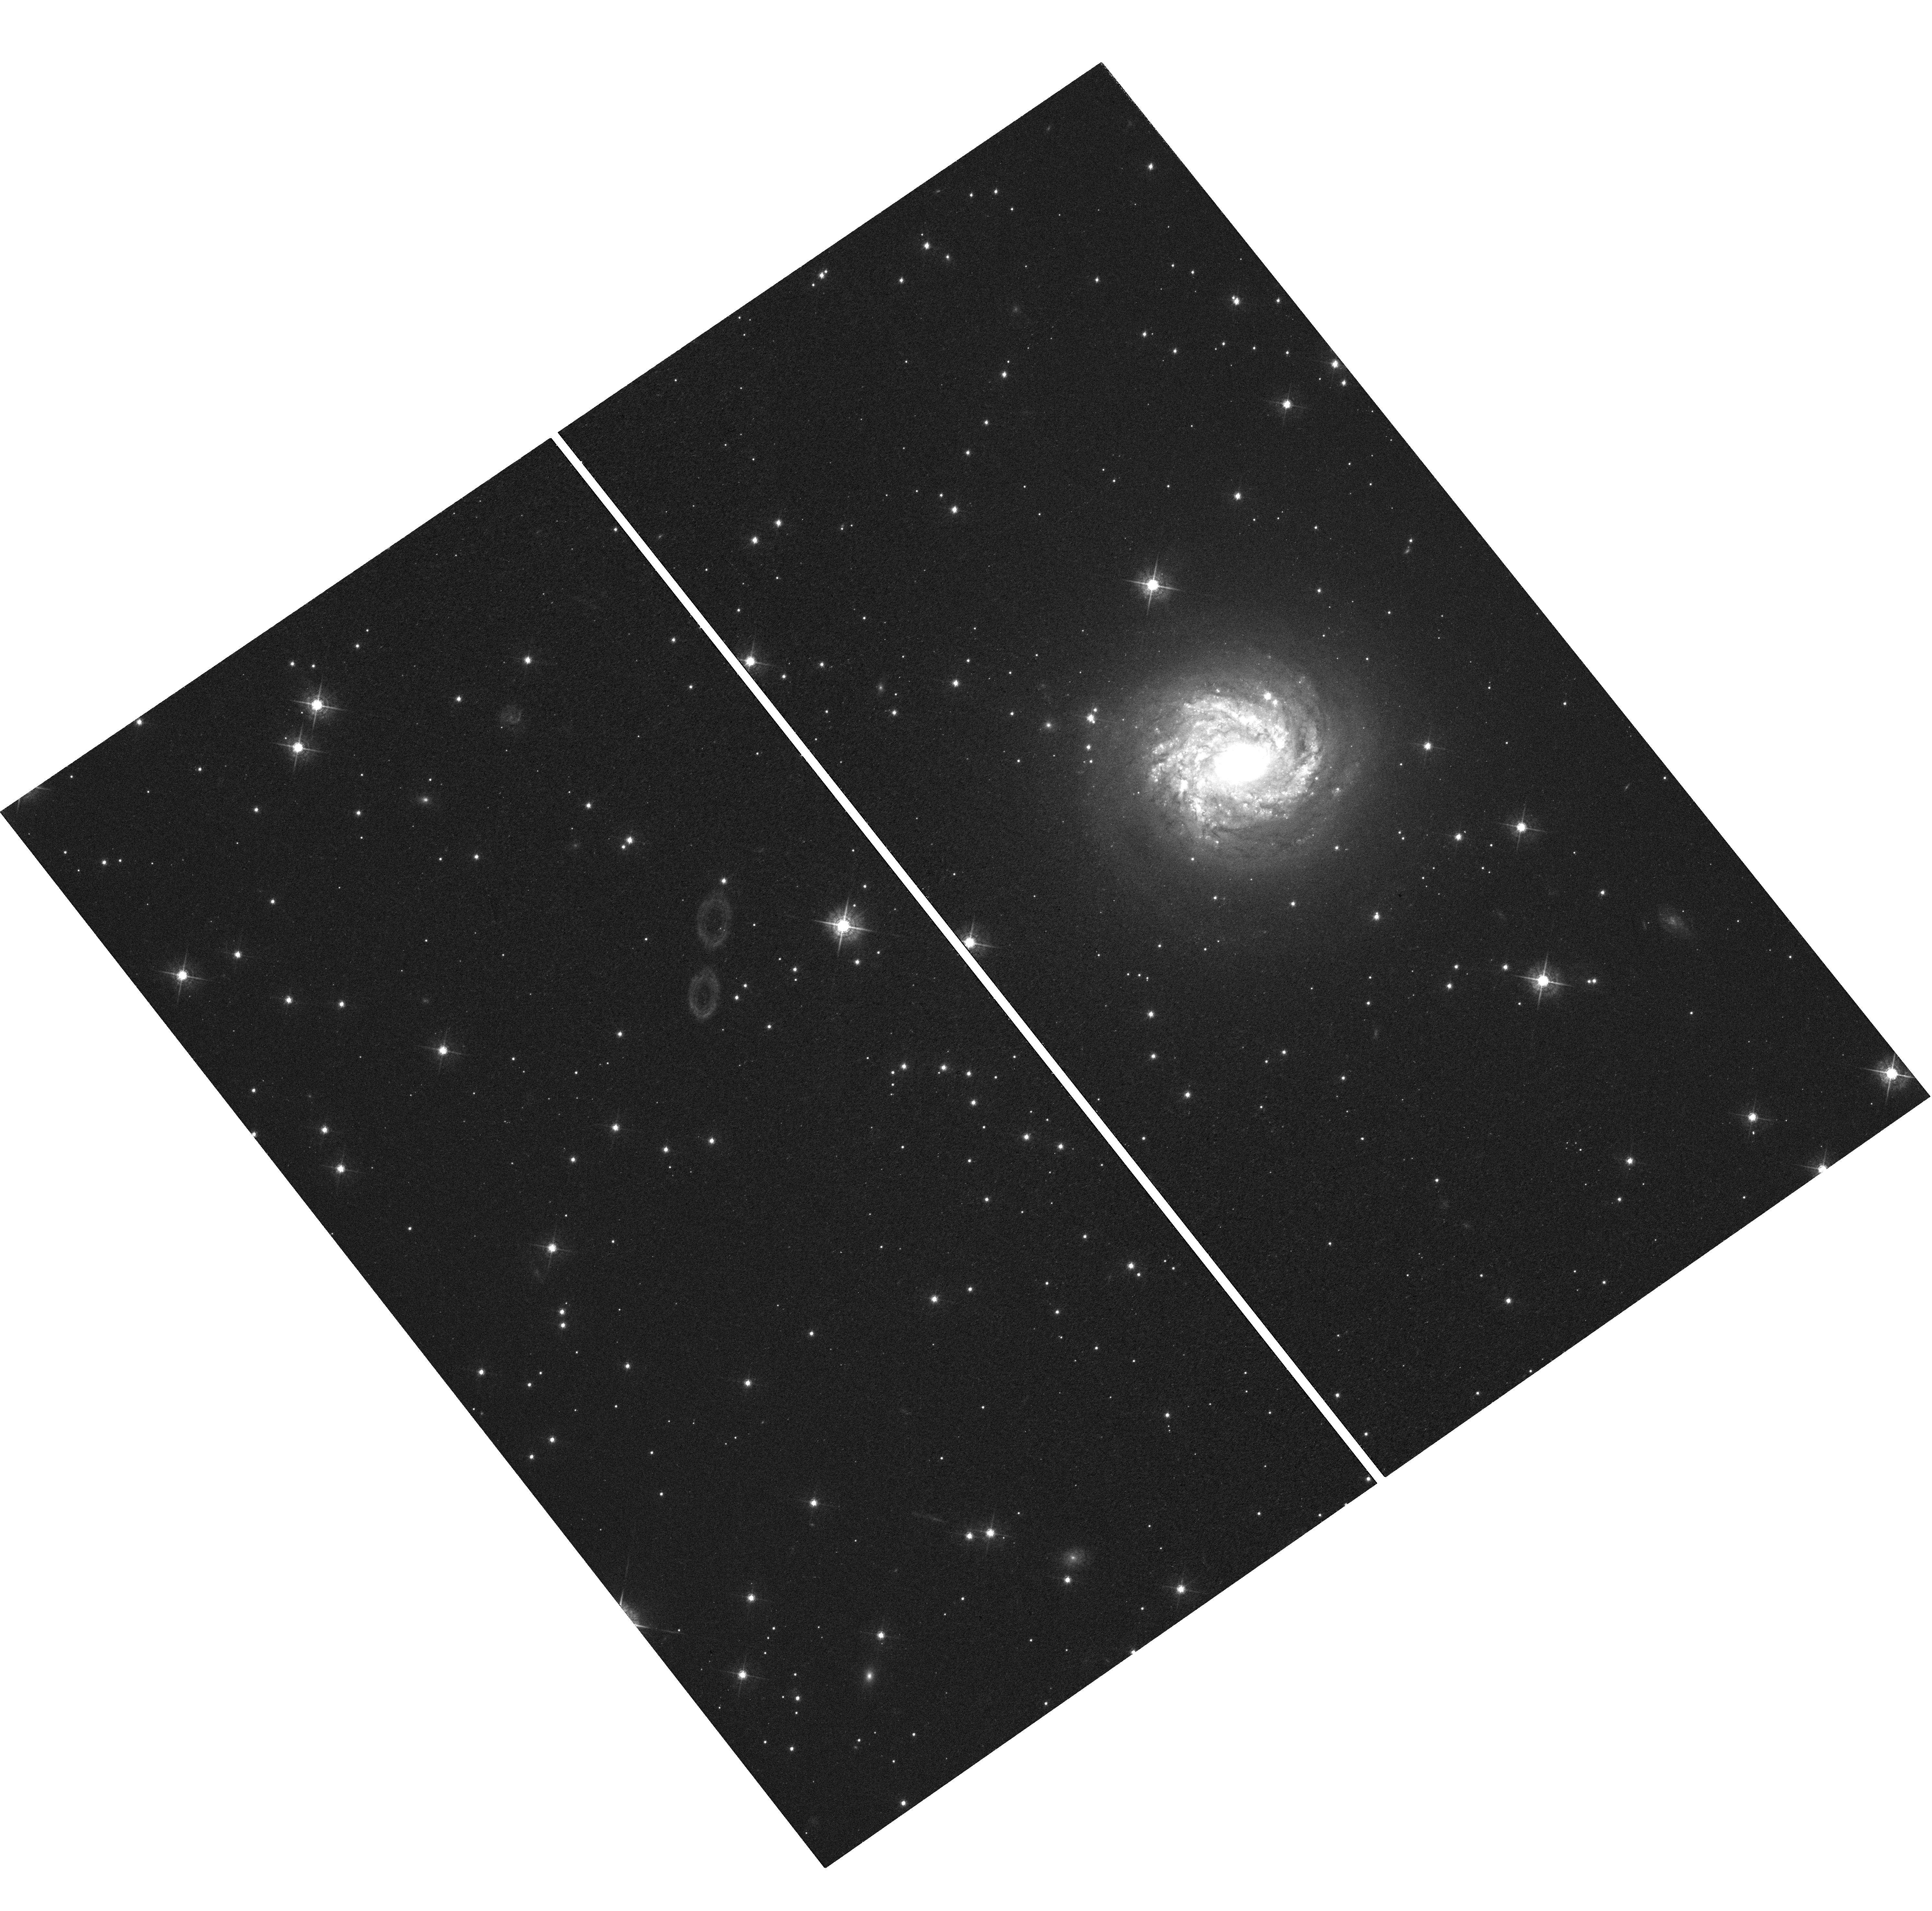
Target: 2MASX-J19373299-0613046
Instrument: WFC3/UVIS
Filter: F547M
Exposure: 37 min
Observation ID: hst_13816_09_wfc3_uvis_f547m_icno09

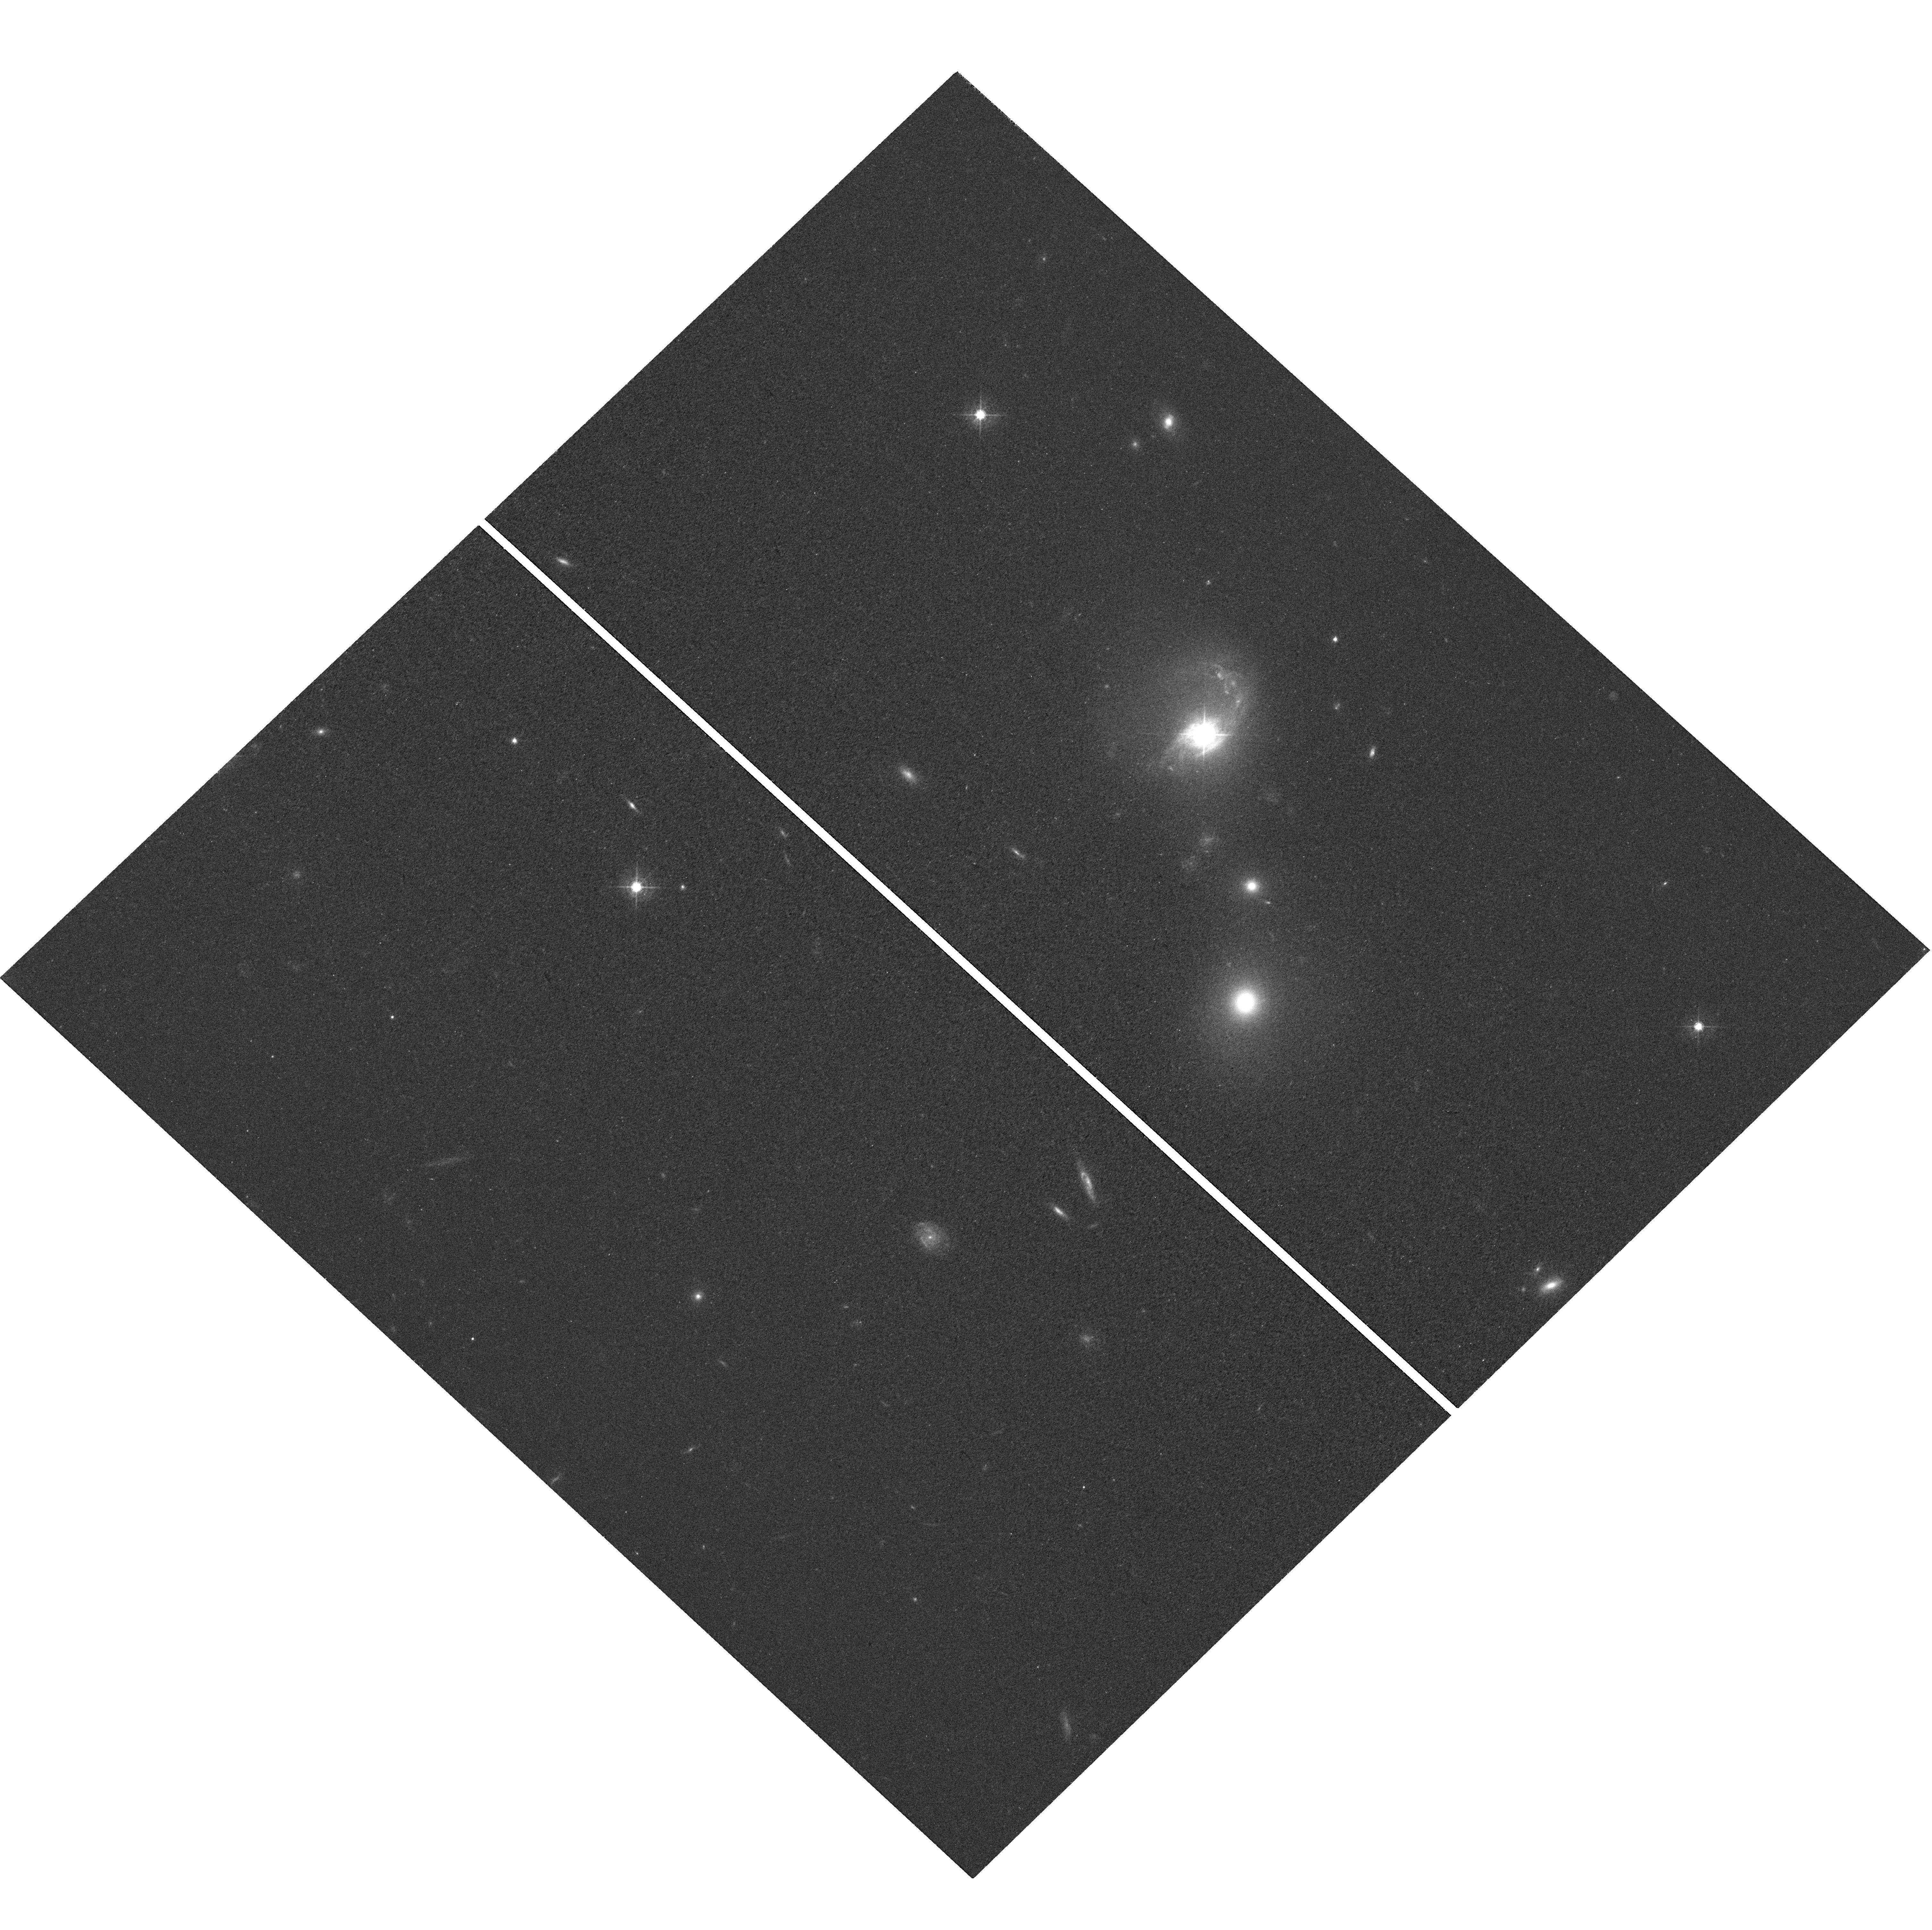
Target: MRK-1501
Instrument: WFC3/UVIS
Filter: F547M
Exposure: 37 min
Observation ID: hst_13816_01_wfc3_uvis_f547m_icno01

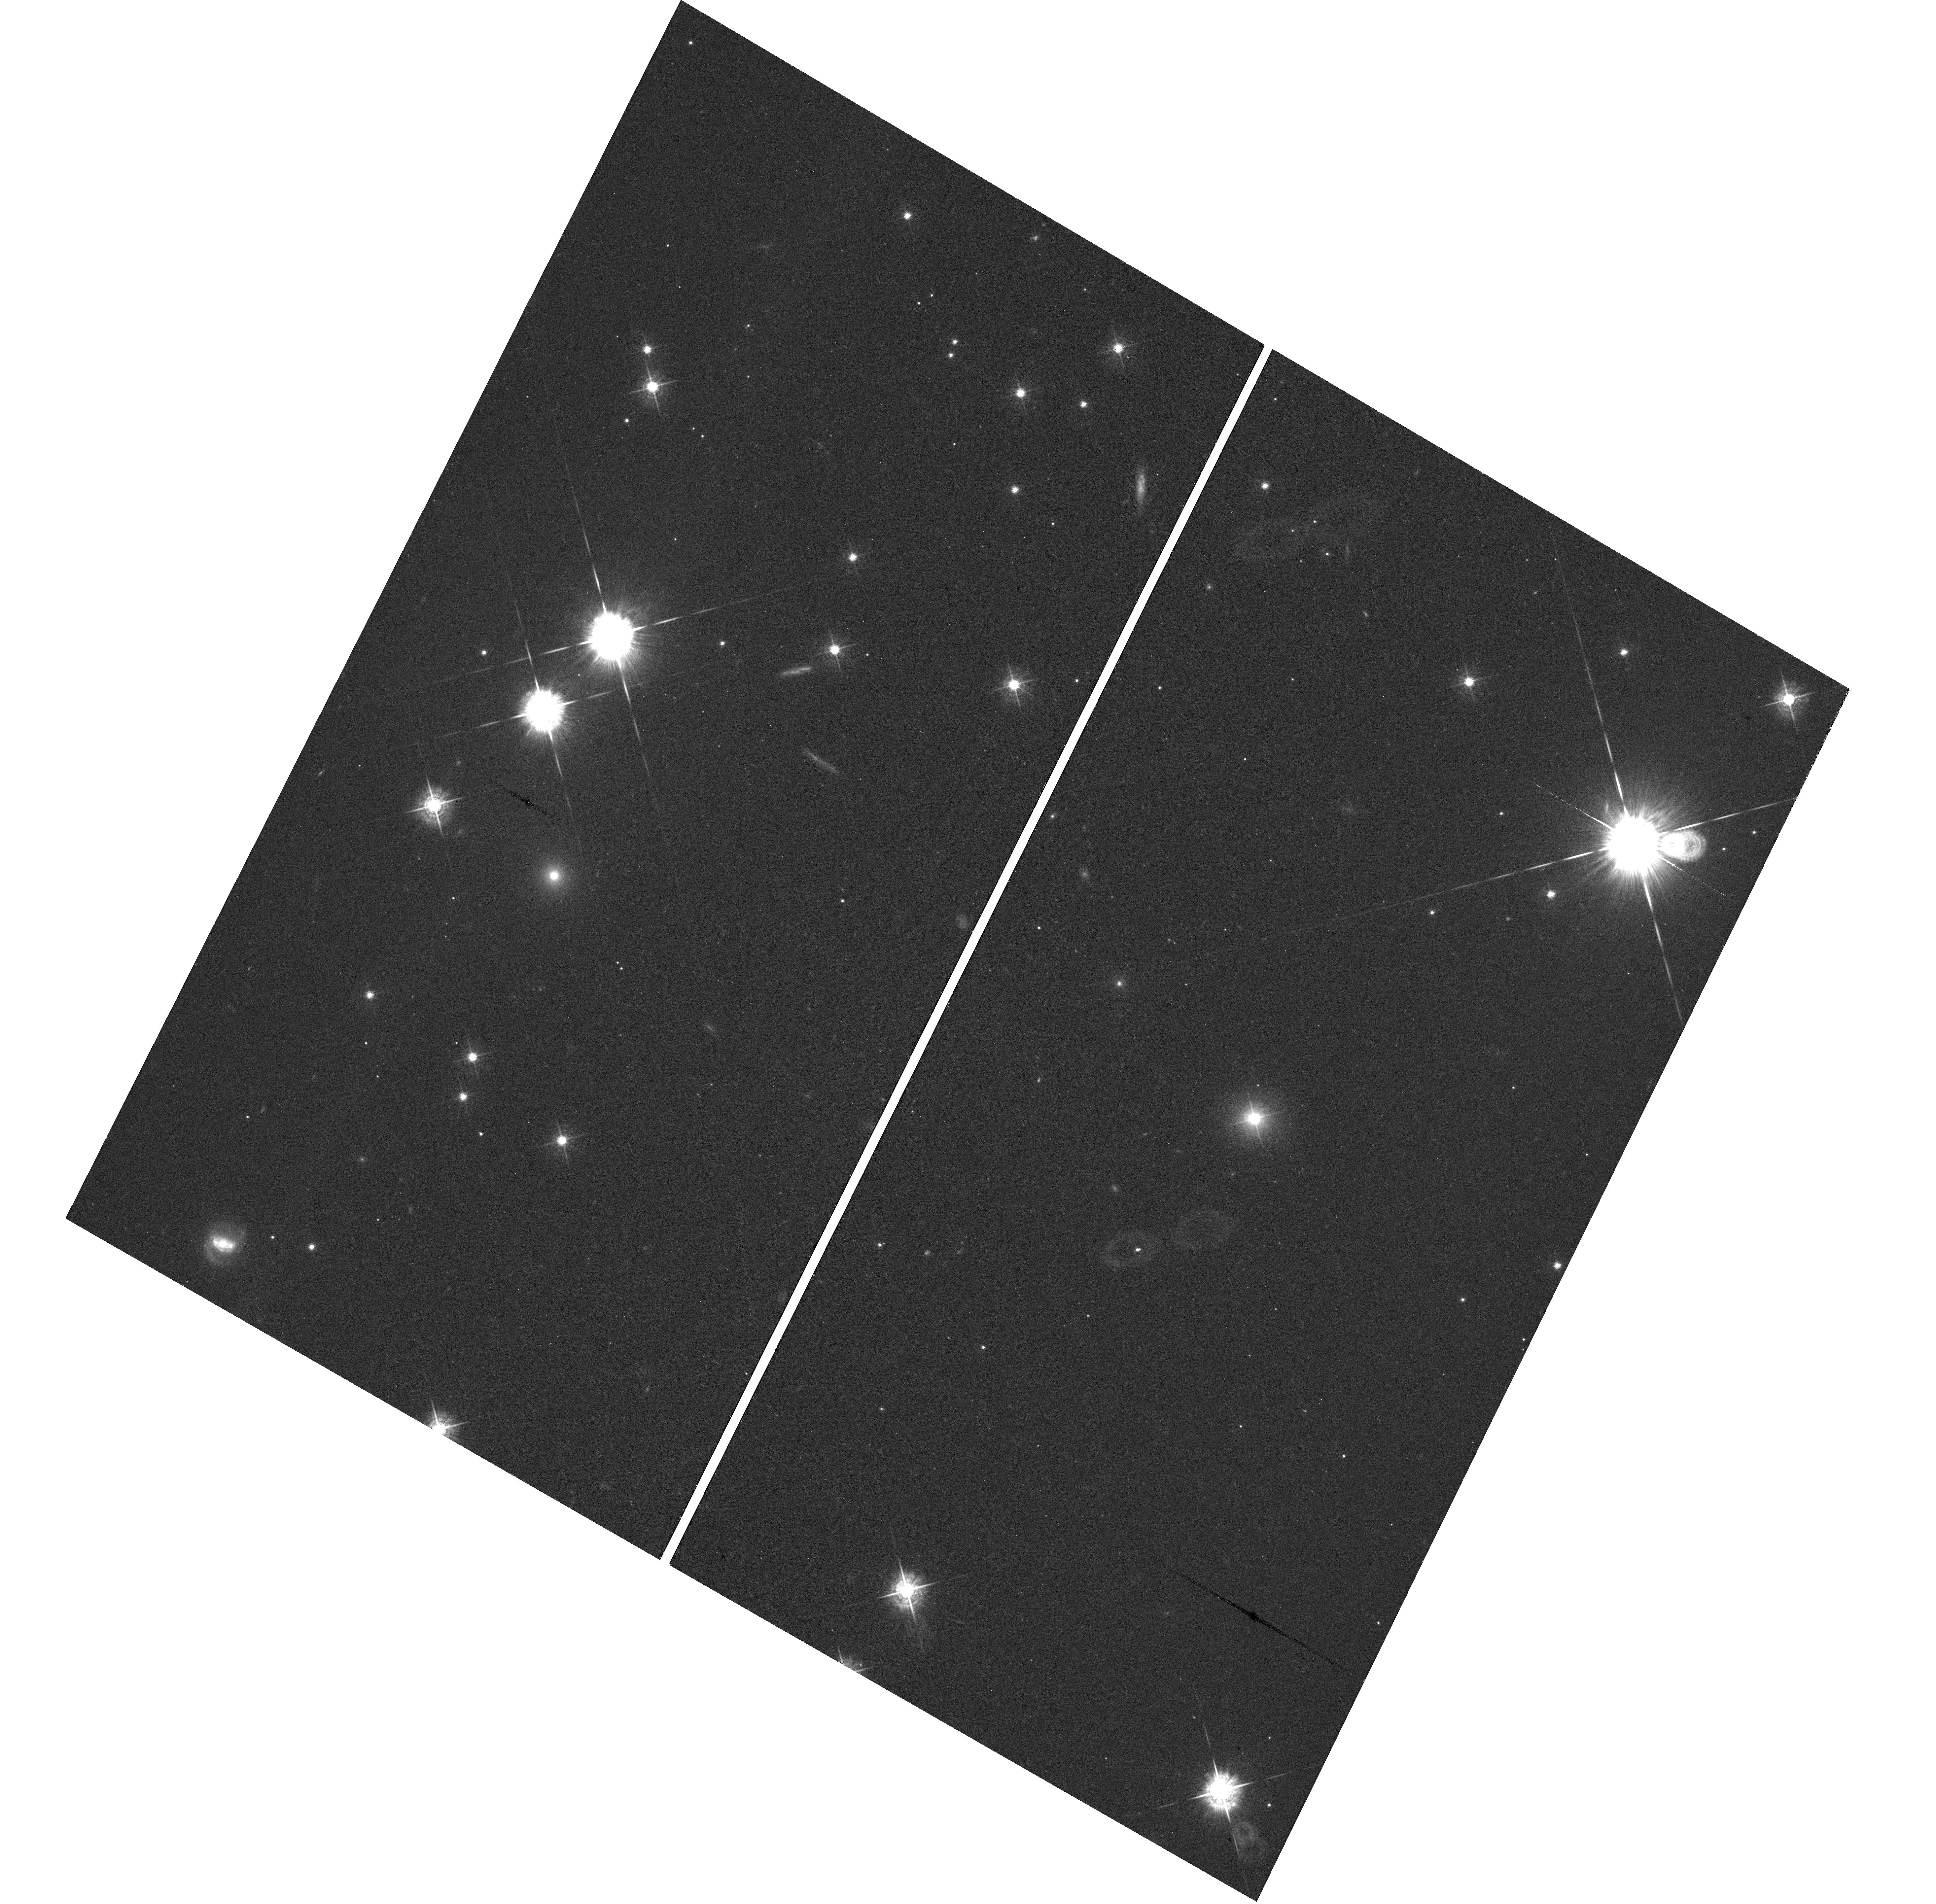
Target: 1RXS-J185800.9+485020
Instrument: WFC3/UVIS
Filter: F547M
Exposure: 40 min
Observation ID: hst_13816_12_wfc3_uvis_f547m_icno12

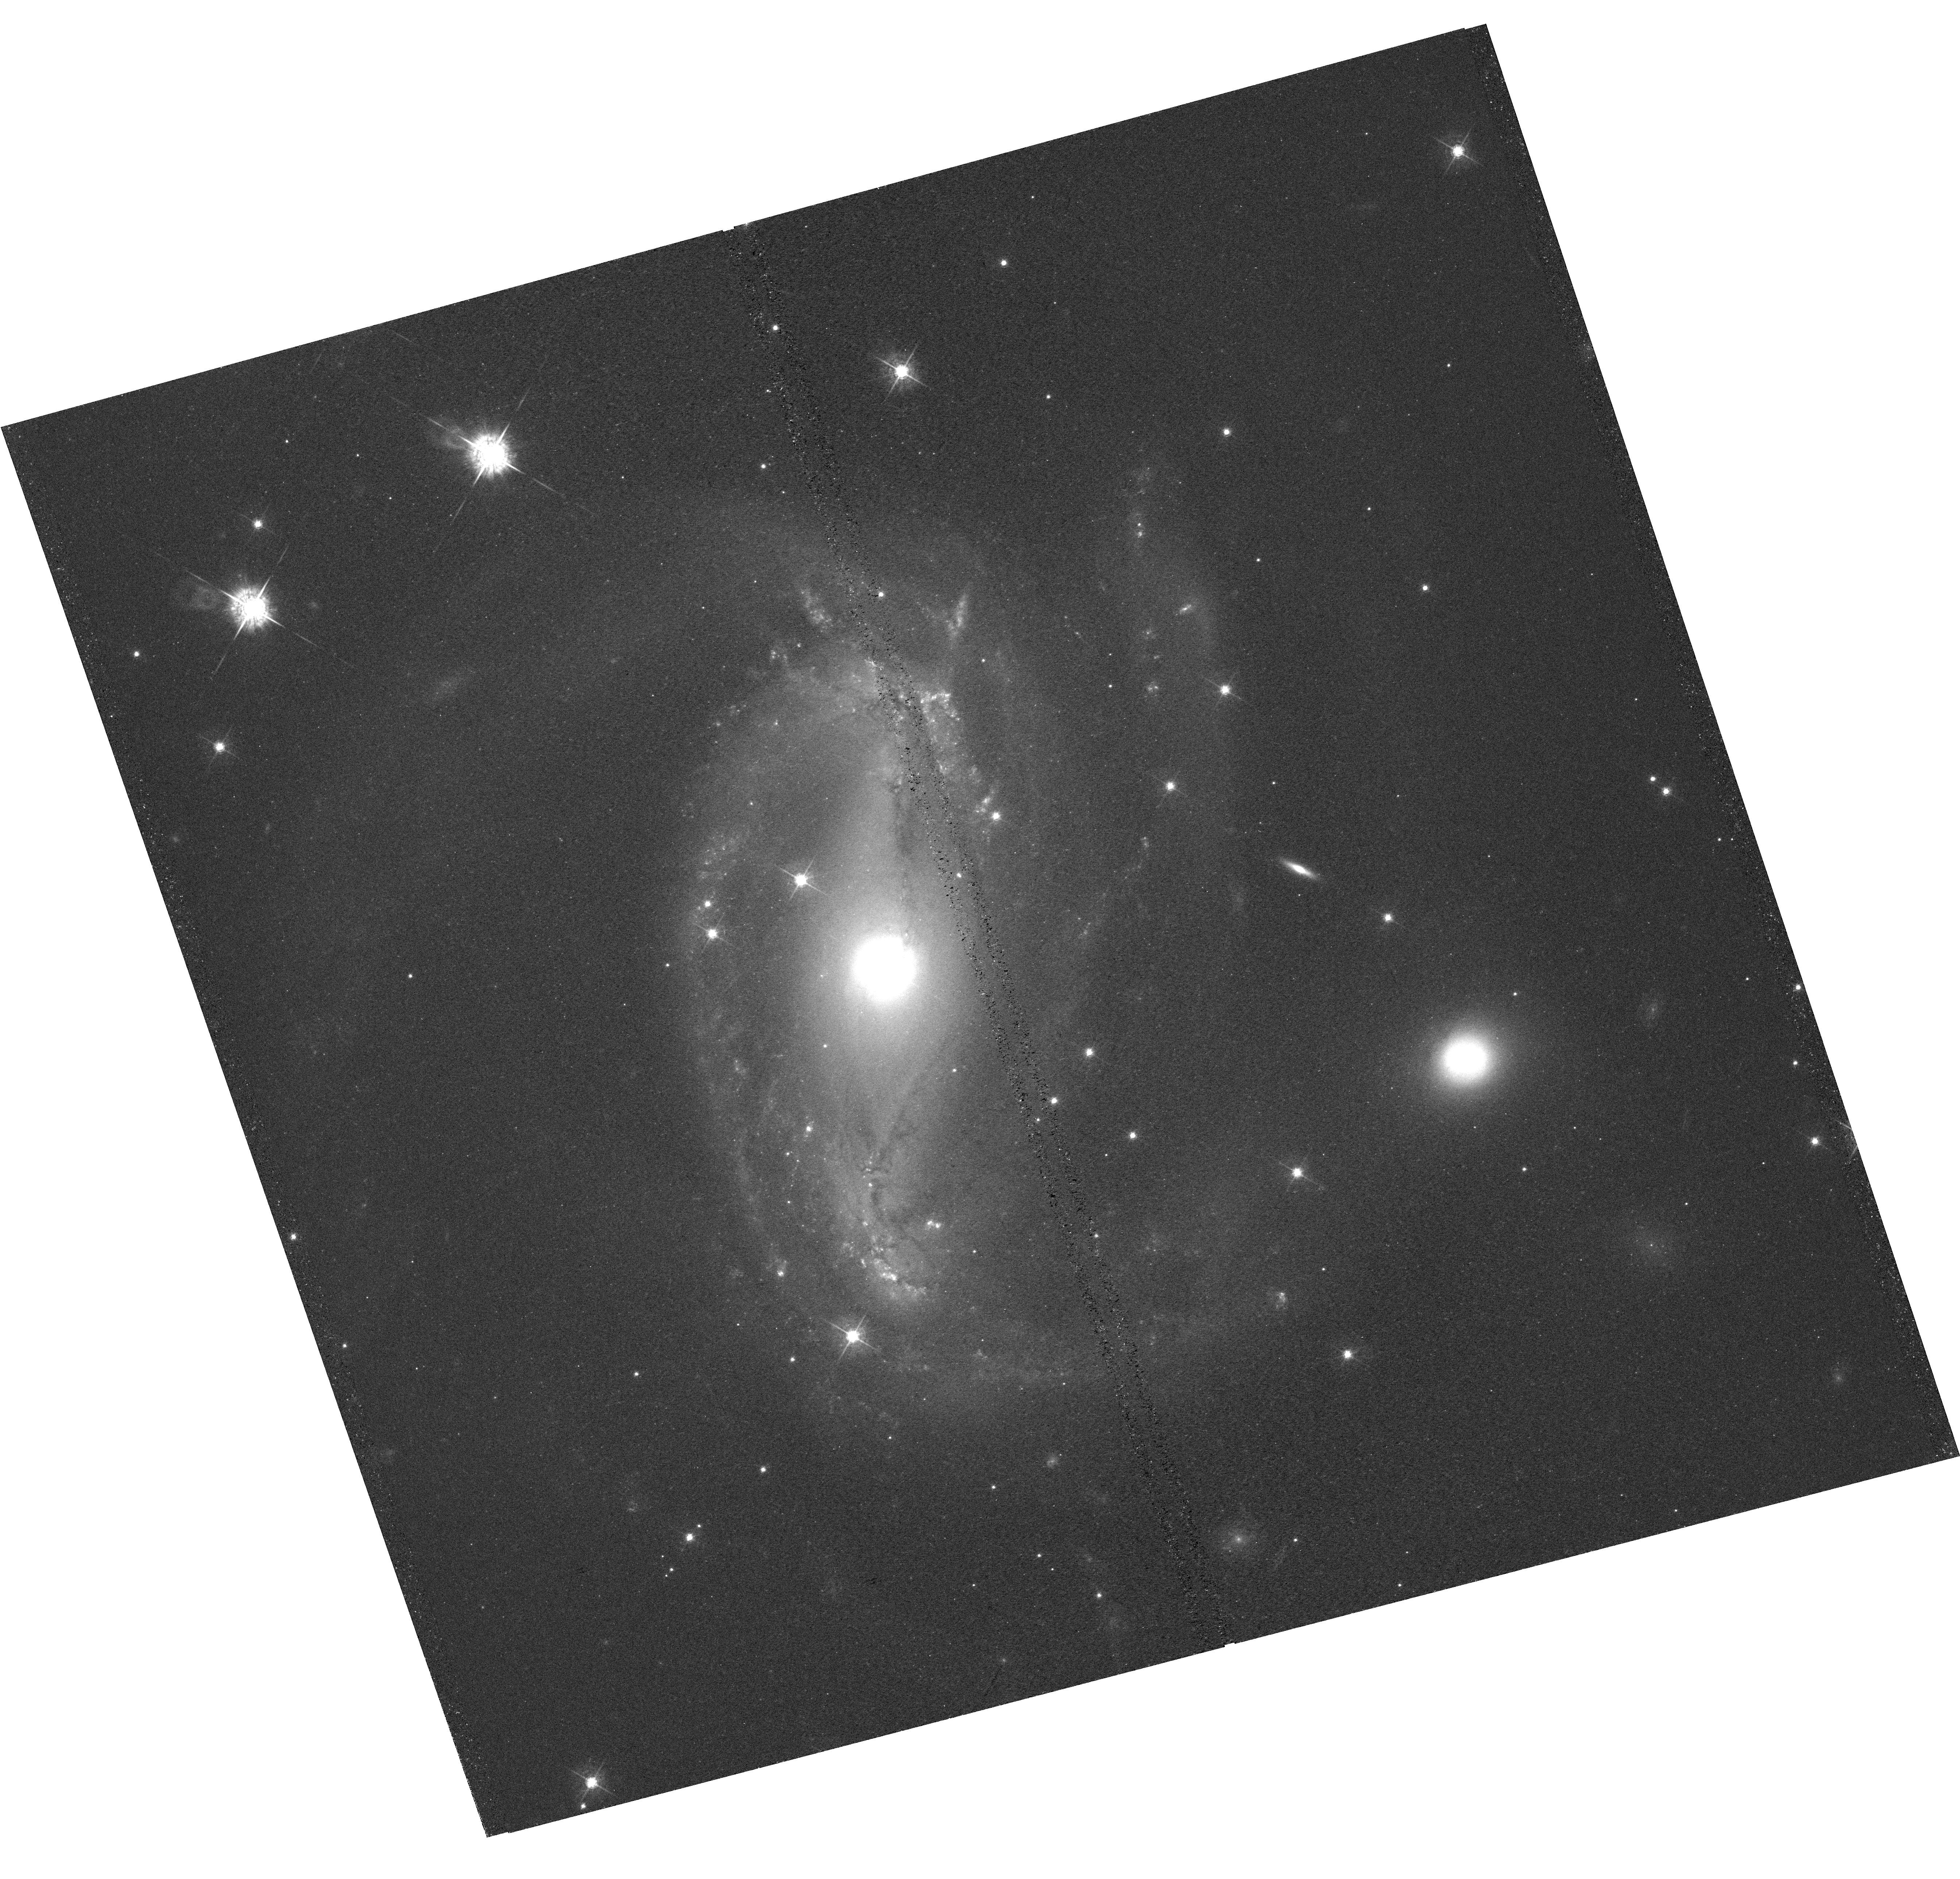
Target: UGC-3374
Instrument: WFC3/UVIS
Filter: F547M
Exposure: 40 min
Observation ID: hst_13816_14_wfc3_uvis_f547m_icno14

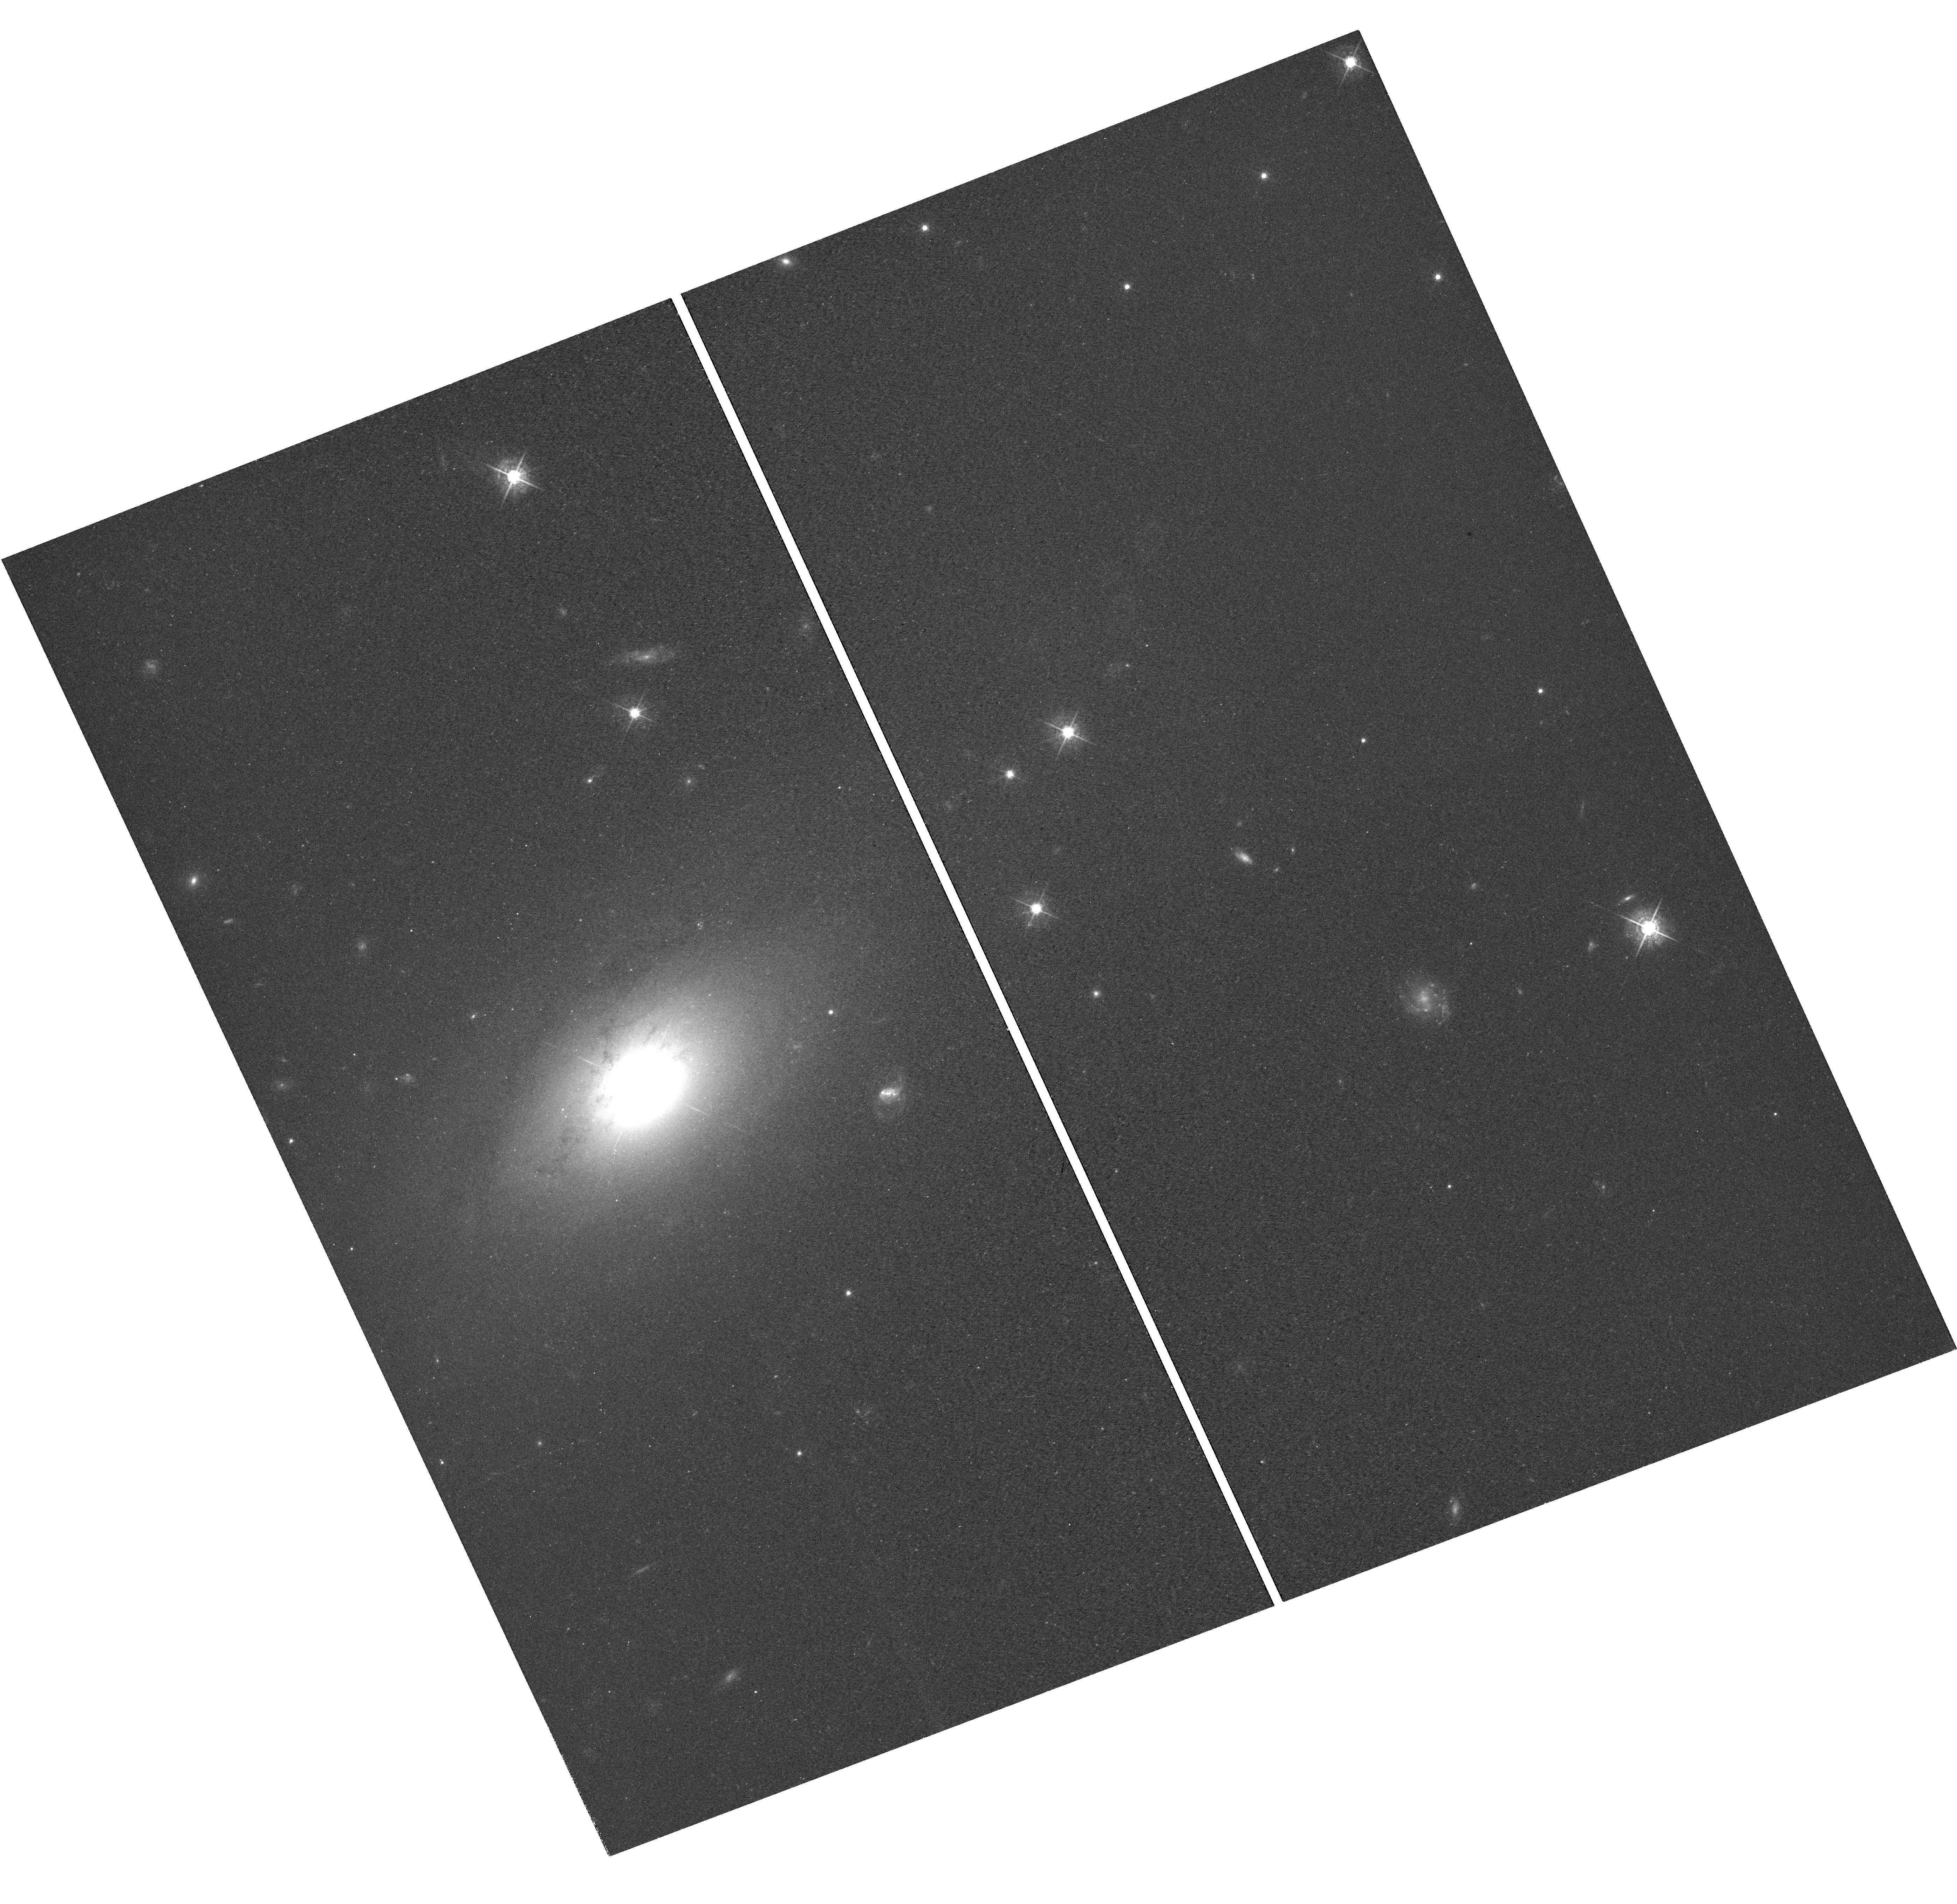
Target: IC-450
Instrument: WFC3/UVIS
Filter: F547M
Exposure: 44 min
Observation ID: hst_13816_03_wfc3_uvis_f547m_icno03

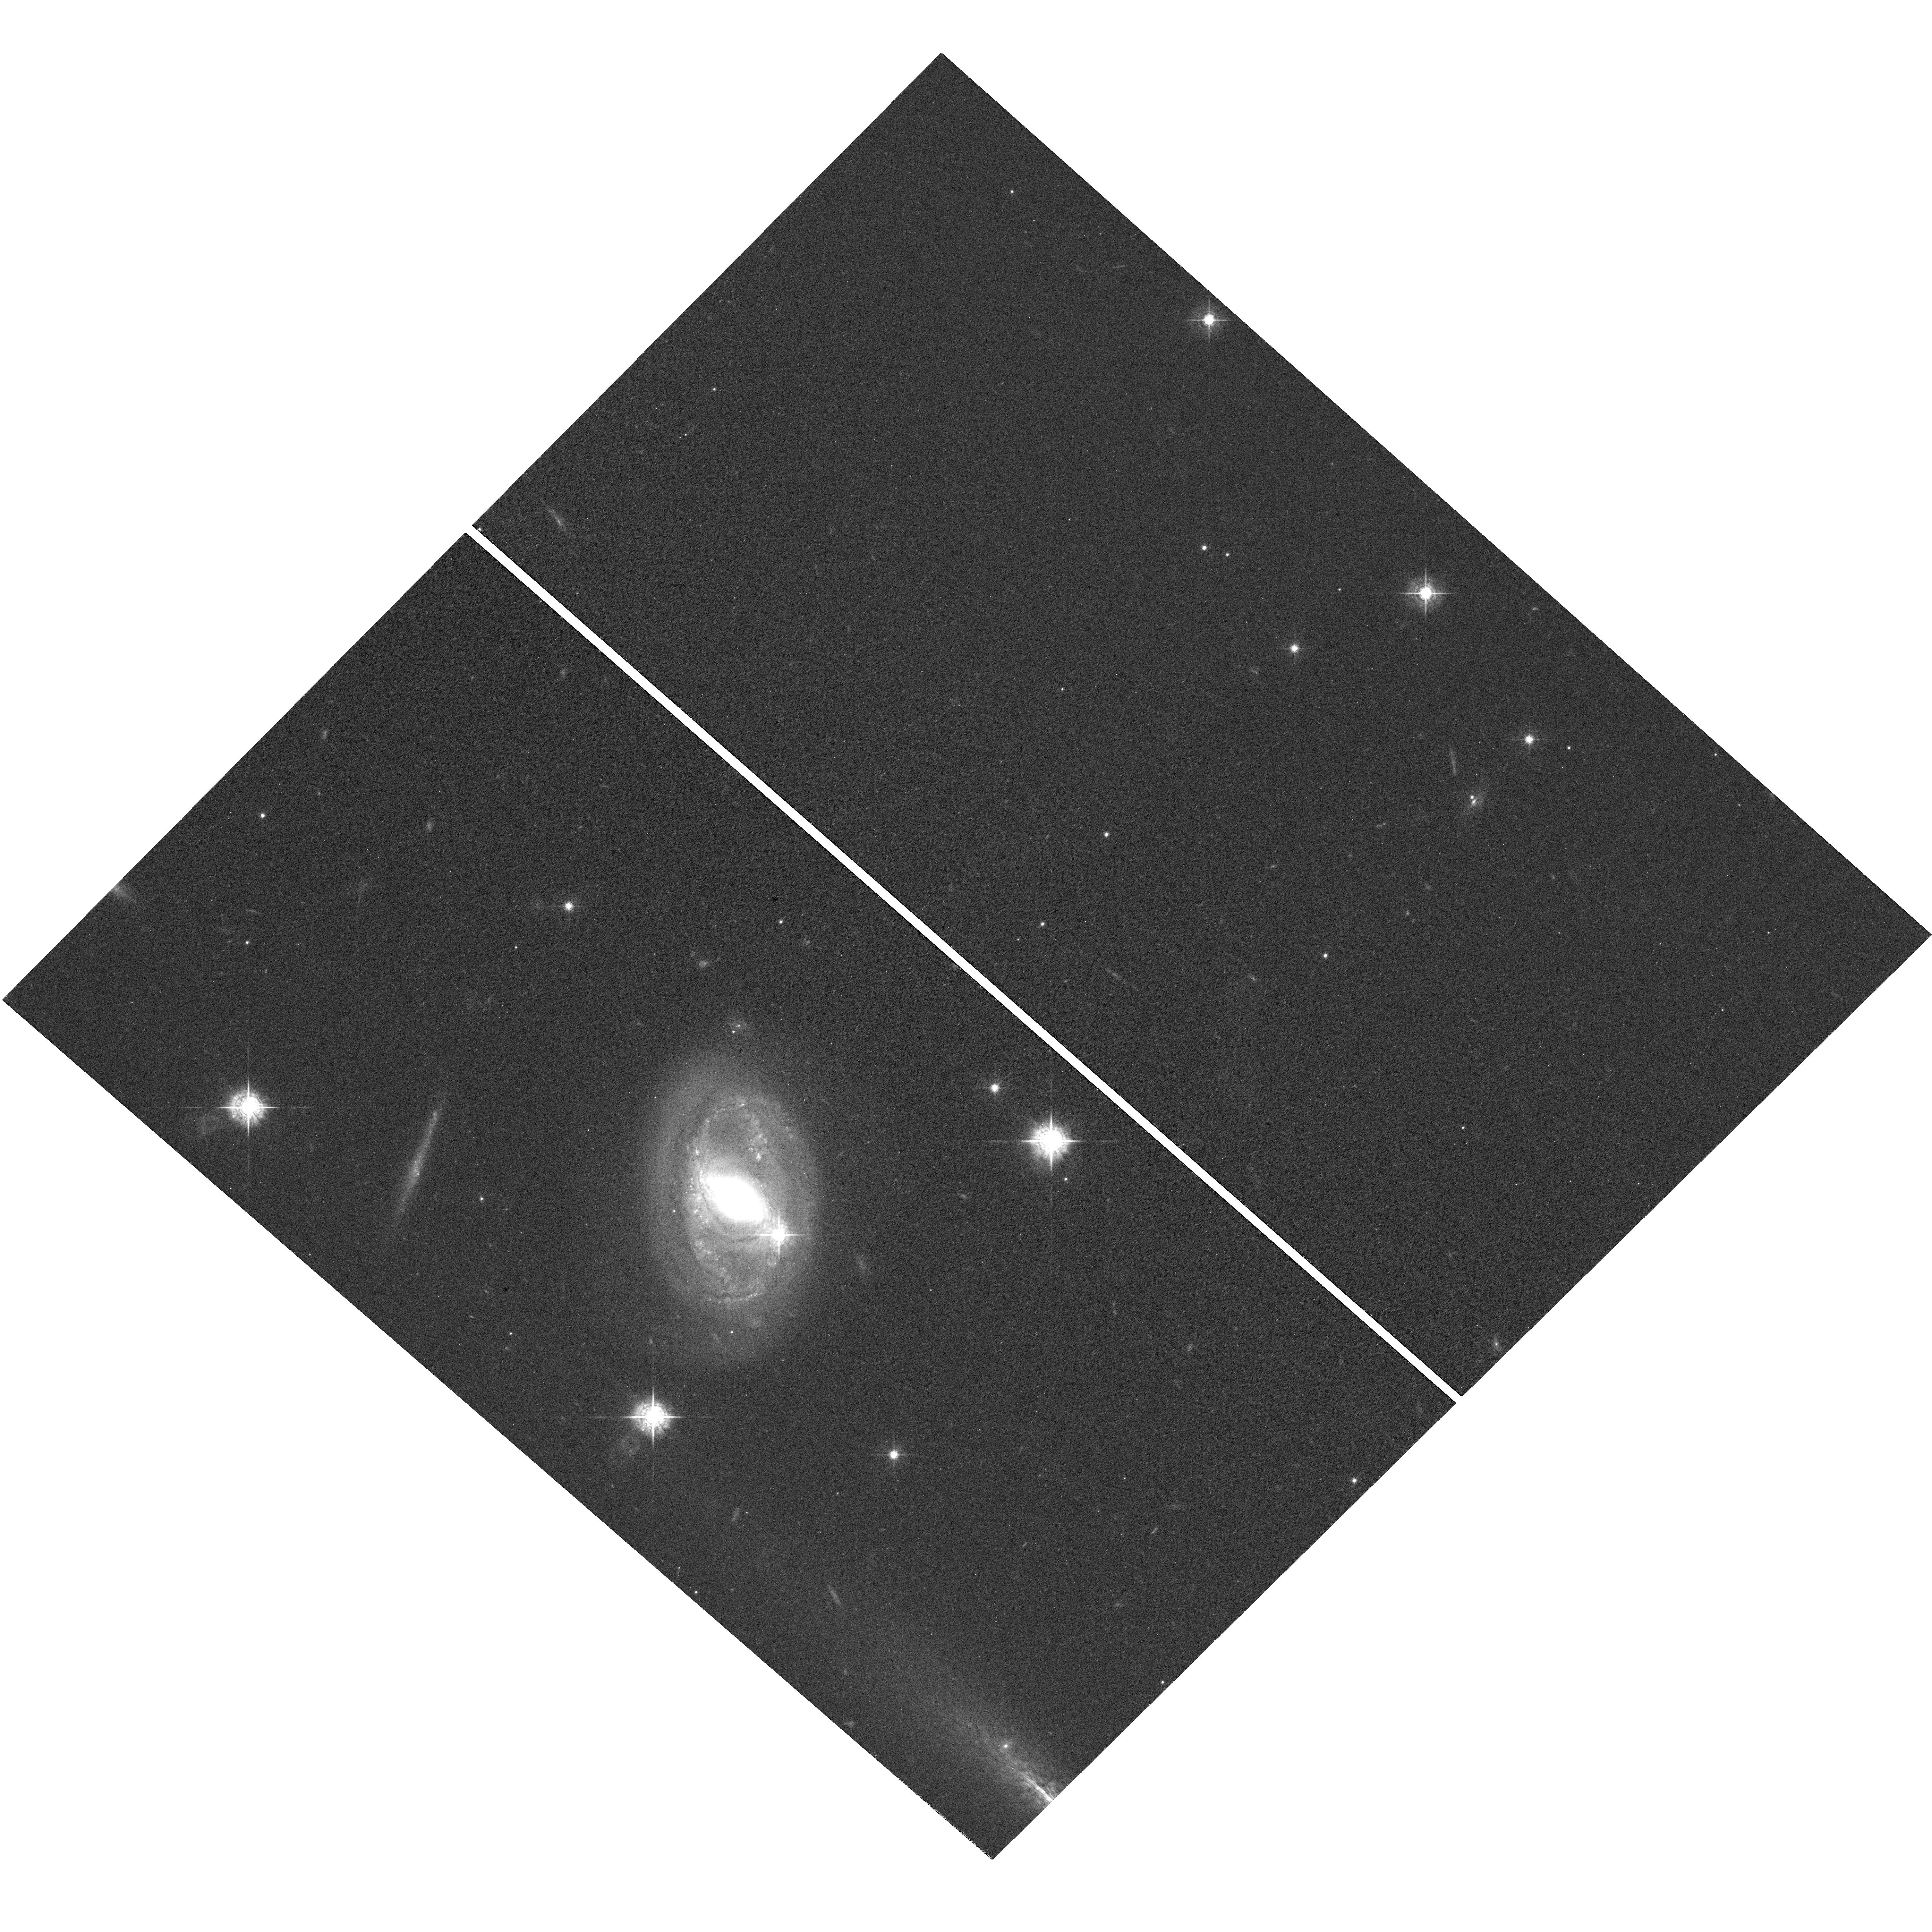
Target: MRK-374
Instrument: WFC3/UVIS
Filter: F547M
Exposure: 40 min
Observation ID: hst_13816_04_wfc3_uvis_f547m_icno04

High-Resolution Imaging of Active Galaxies with Direct Black Hole Mass Measurements (PI: Bentz, Misty C.)

We propose to obtain WFC3 optical images of the host galaxies of 14 AGNs that have broad-line region radius measurements from ground-based monitoring campaigns and direct black hole mass determinations from reverberation mapping. The proposed images are essential for correcting the host-galaxy starlight contributions to the spectroscopically-measured luminosites of these AGNs and will allow us to place them on the radius-luminosity relationship. Furthermore, the high-resolution and stable PSFs of these images will allow us to accurately measure the (pseudo)bulge luminosities of the galaxies and include them in the black hole mass-bulge luminosity relationship. The radius-luminosity relationship is the basis for all estimates of black hole mass in active galaxies at cosmological distances, and so informs our knowledge of the growth and evolution of black holes and their host galaxies throughout cosmic time. And the black hole mass-bulge luminosity relationship is an important alternative to the widely-used M-sigma relationship, especially given the recent intense scrutiny of the M-sigma relationship and its possible biases relating to galaxy morphology, and because of upcoming photometric surveys like LSST. These 14 AGNs represent an increase of 50% to the existing AGN sample at the low ends of these black hole scaling relationships, in the critical L* and sub-L* regimes that include the majority of galaxies in the universe. As such, these 14 objects are crucial additions that will increase our ability to accurately determine the slope and scatter of the relationships at the low-luminosity ends where the signatures of black hole seeds are expected to be found.